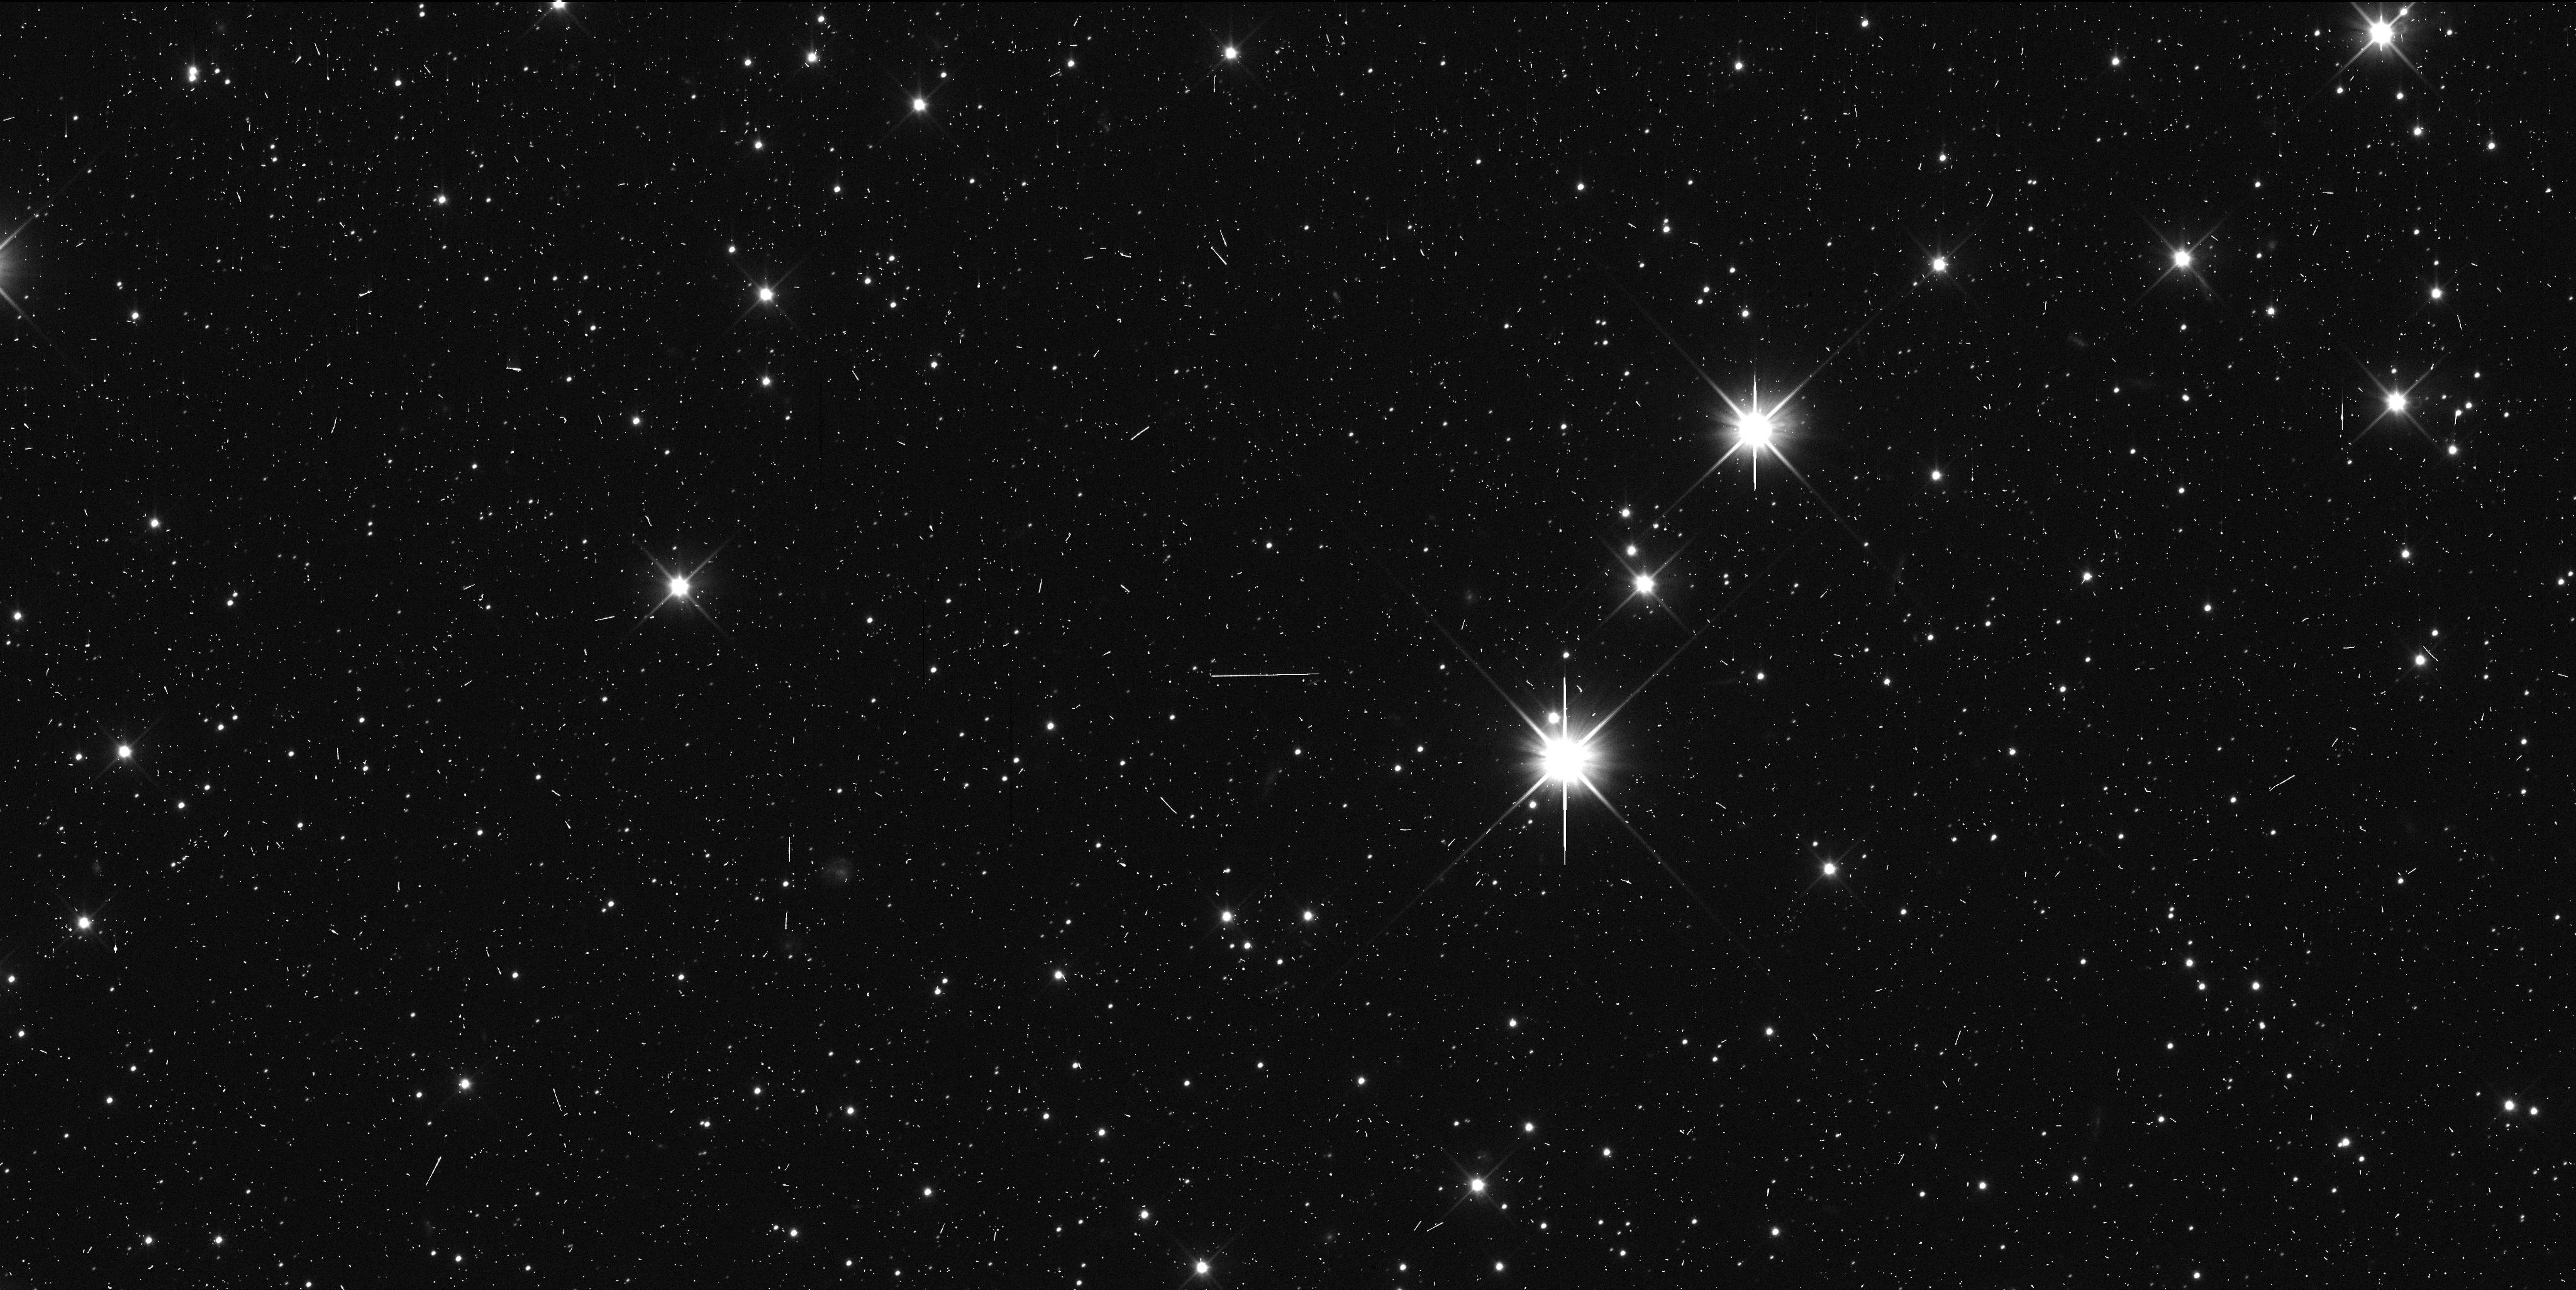
Target: 2014MU69-A. Instrument: WFC3/UVIS. Filter: F350LP. Exposure: 6 min. Observation ID: id5953h0q

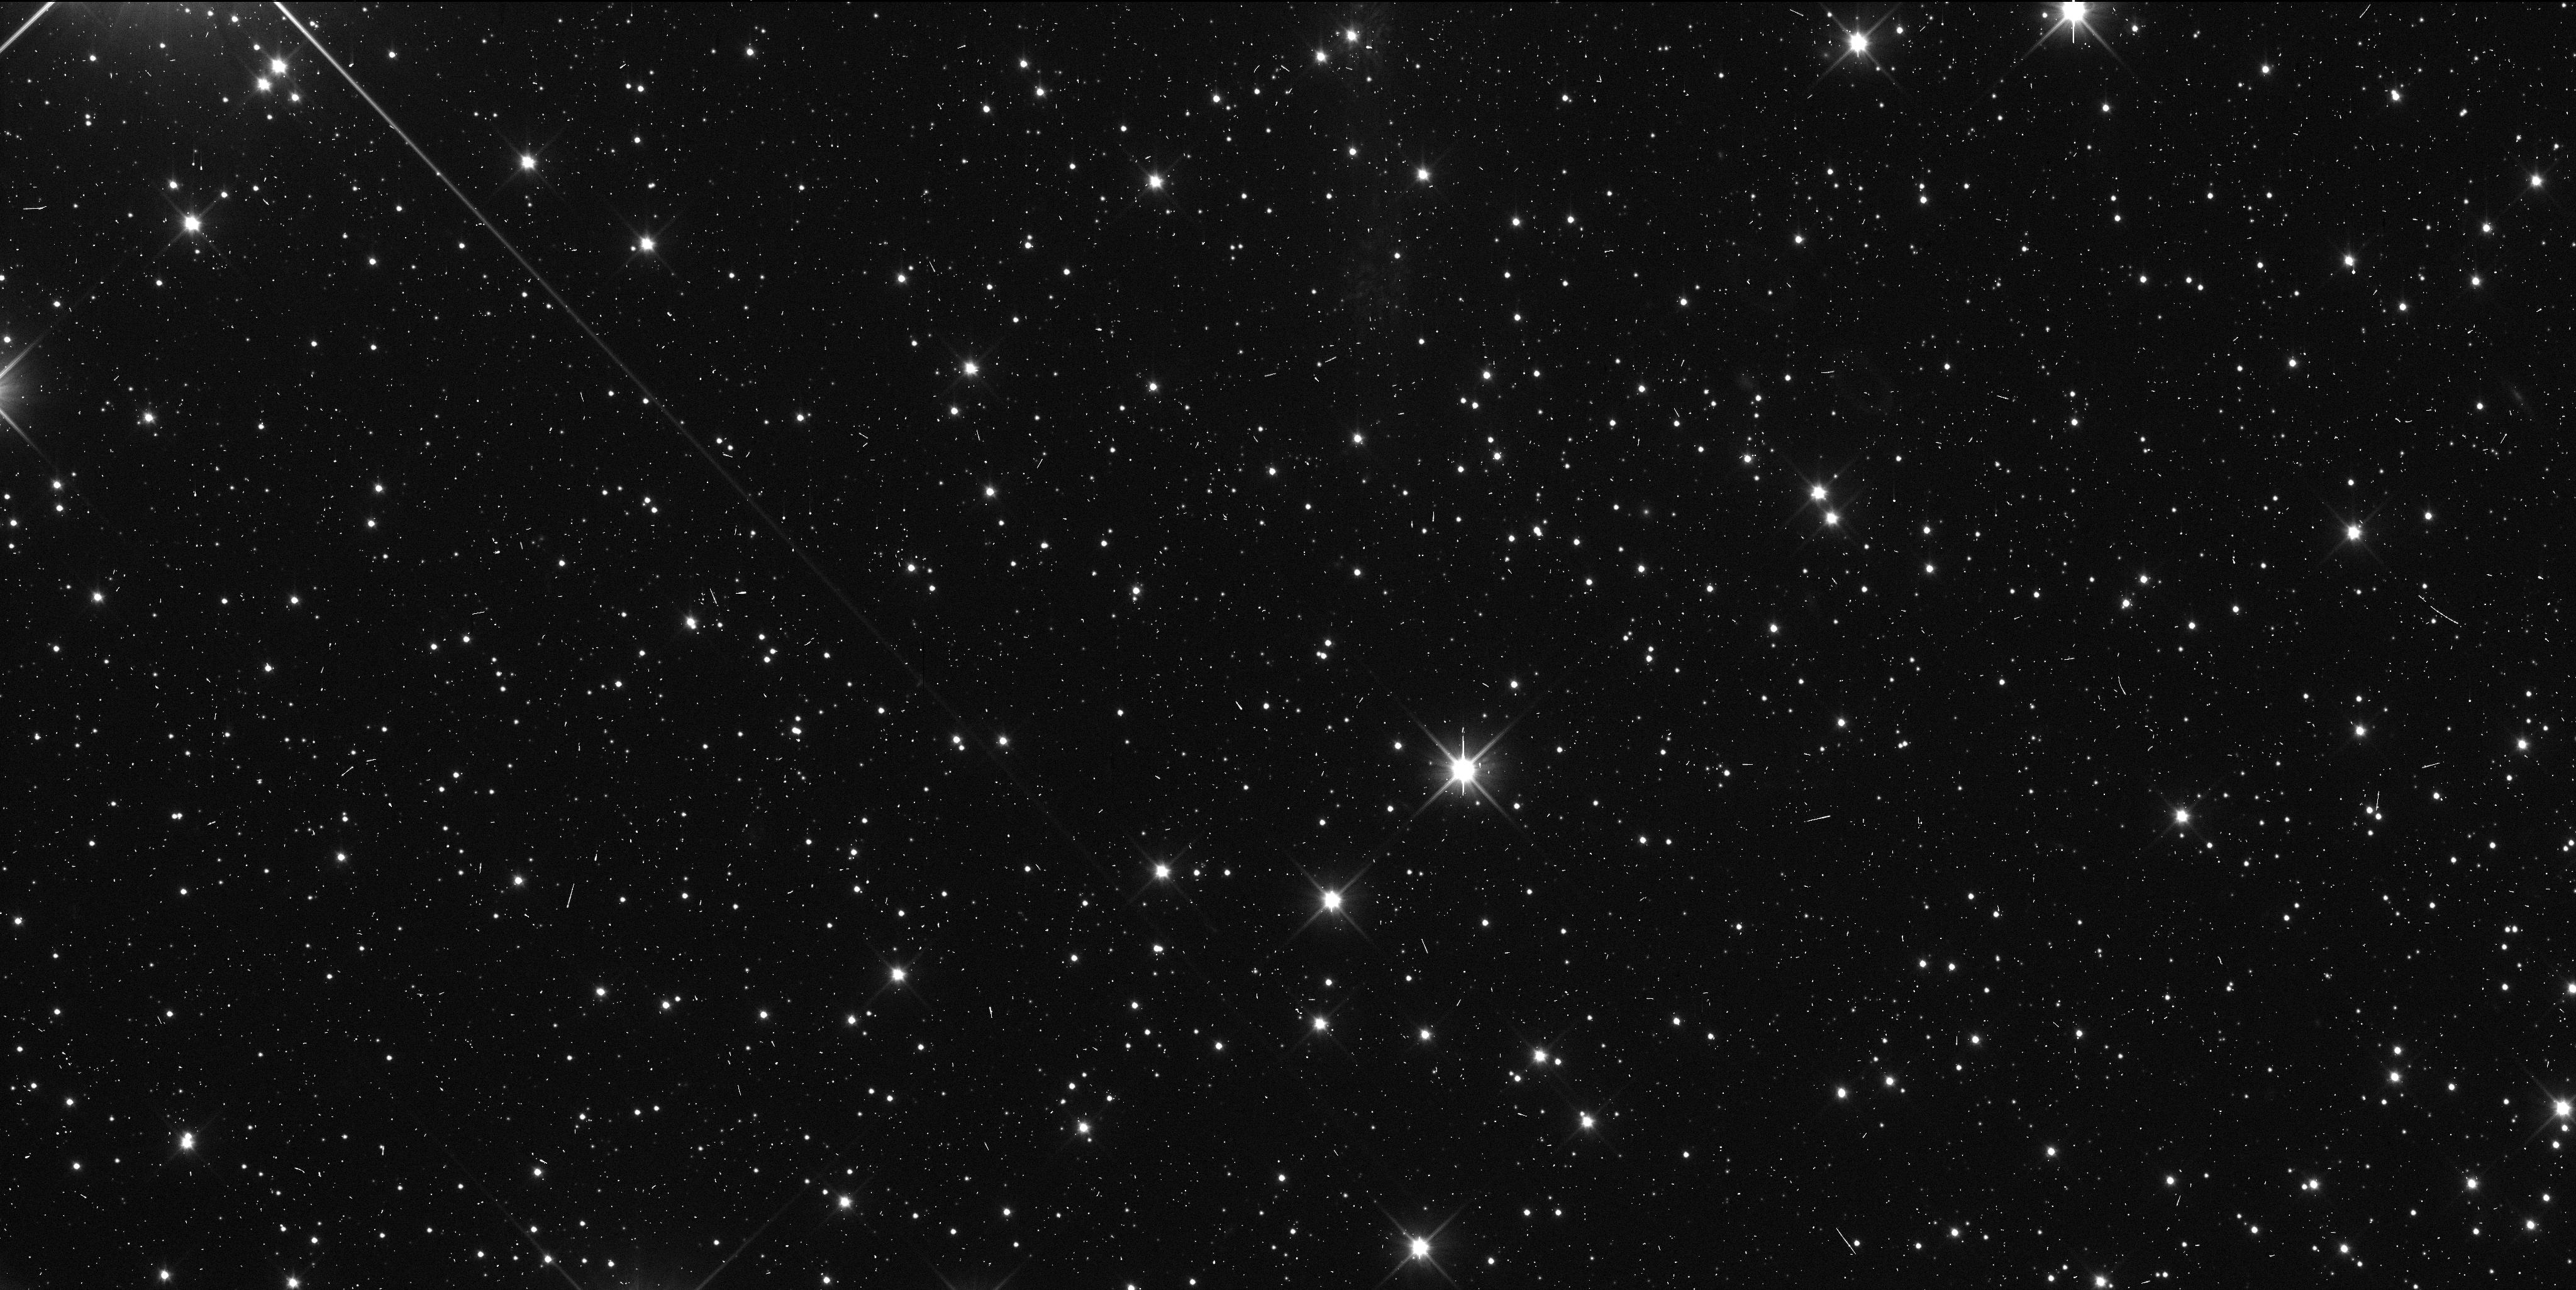
Target: 2014MU69. Instrument: WFC3/UVIS. Filter: F350LP. Exposure: 6 min. Observation ID: id5902a9q

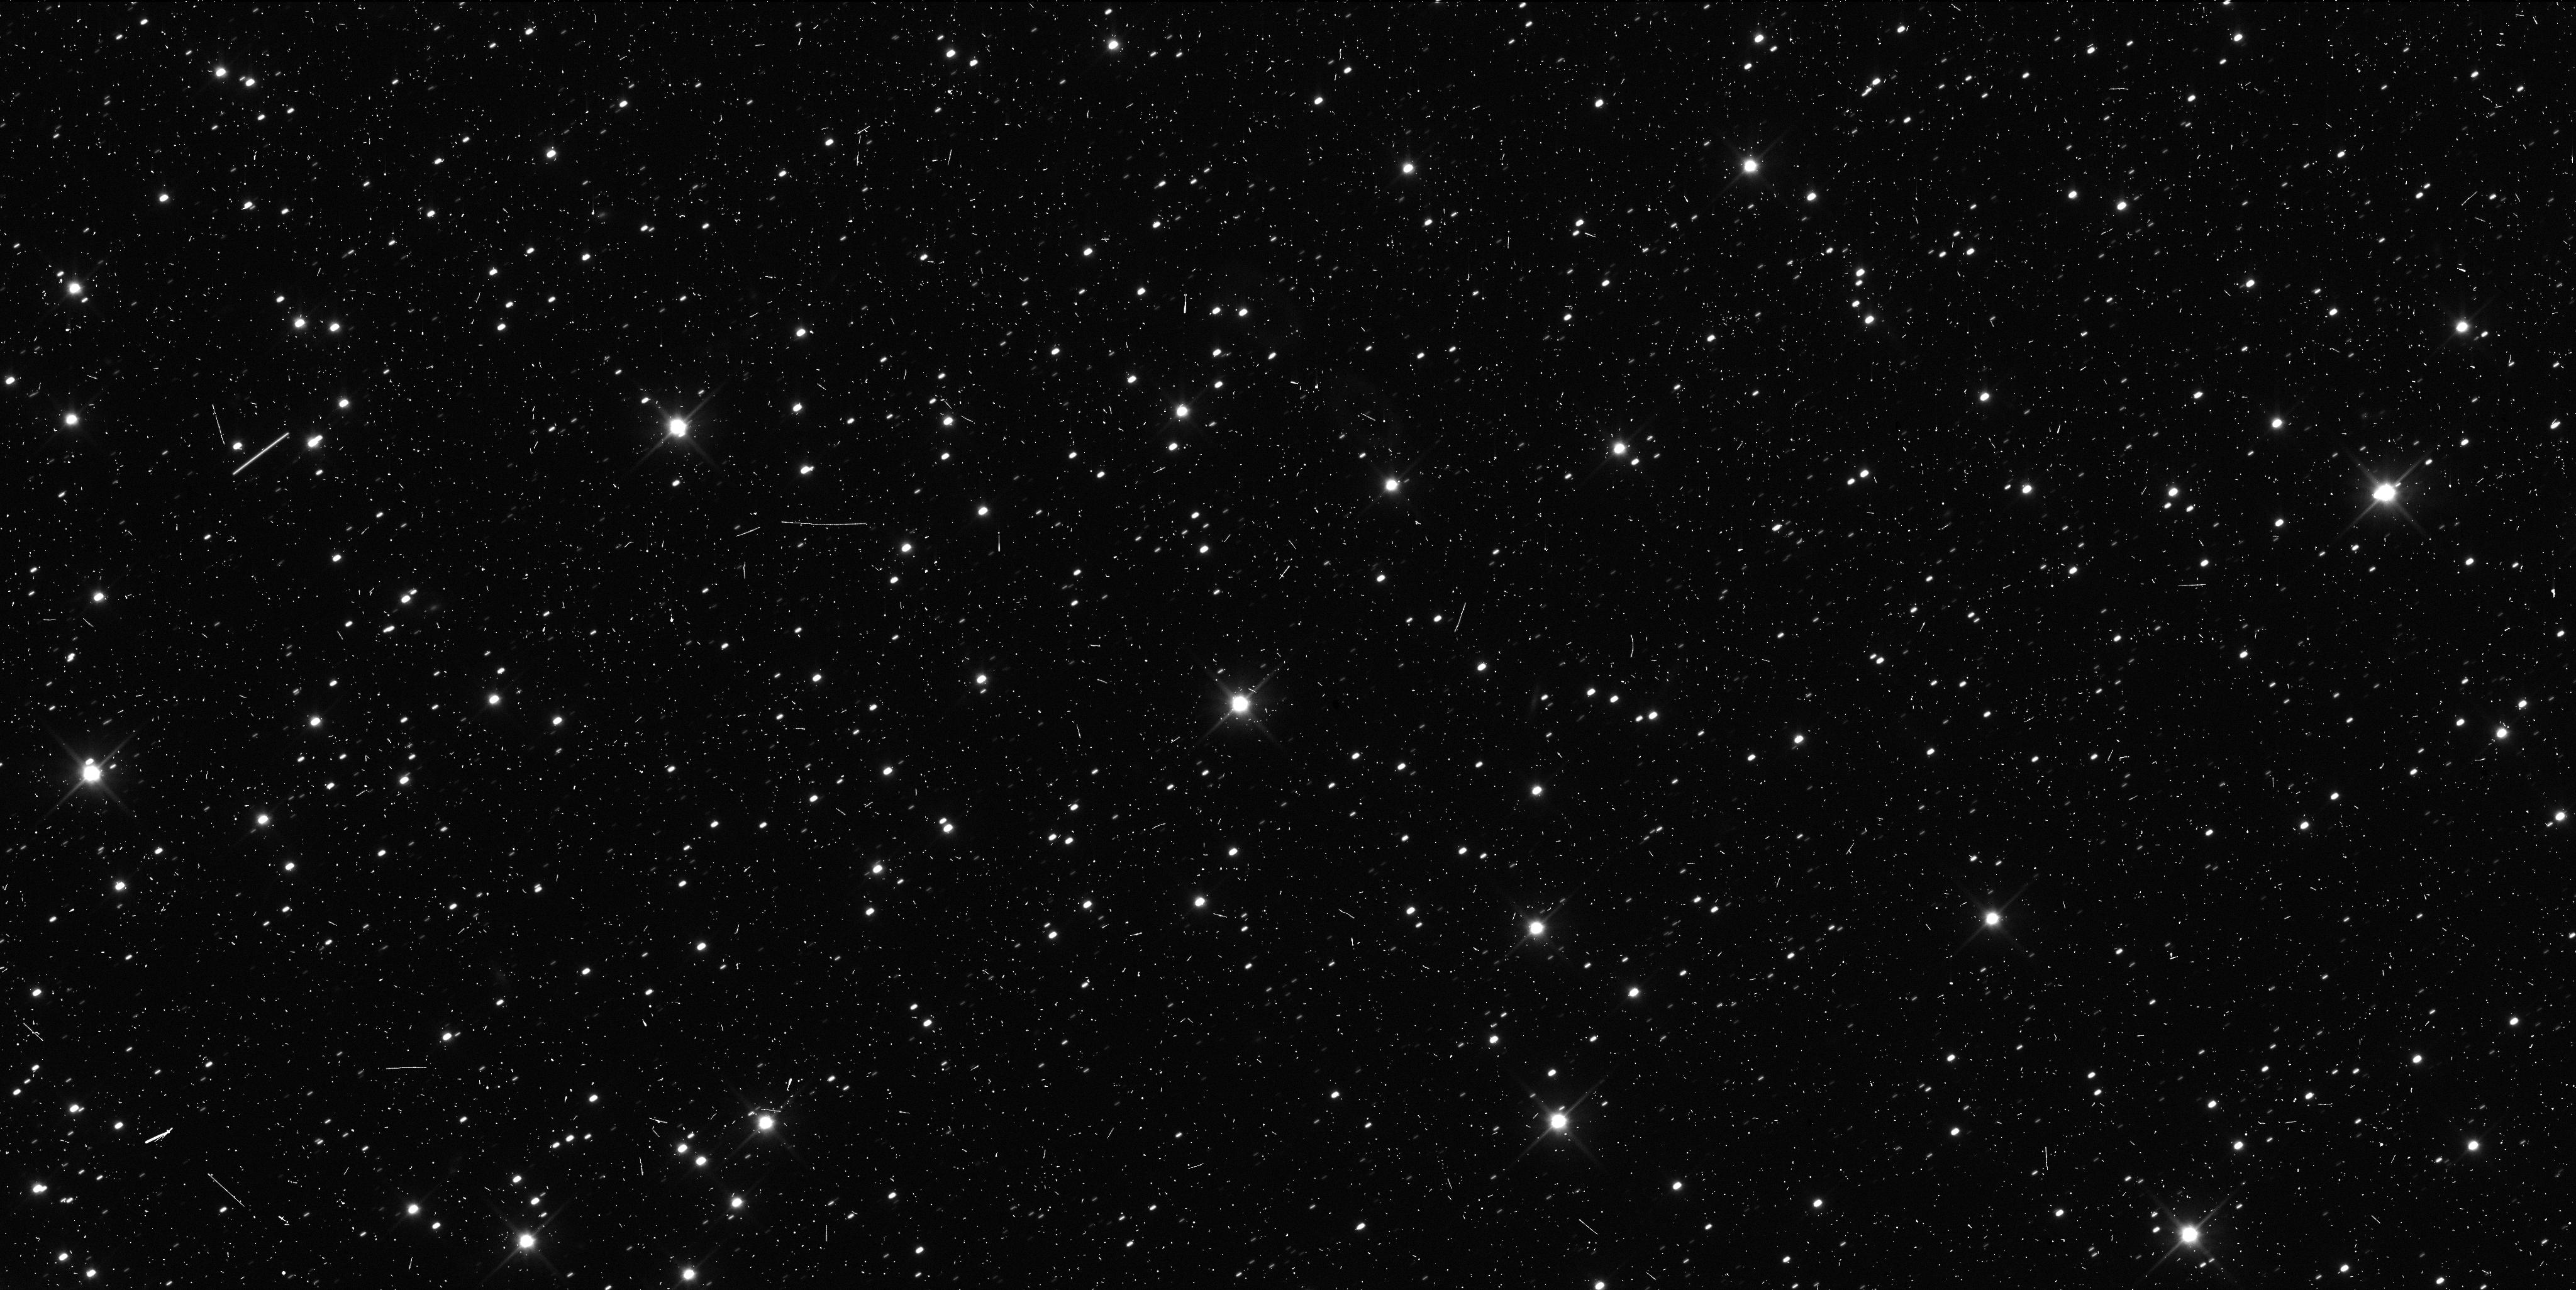
Target: 2014MU69. Instrument: WFC3/UVIS. Filter: F350LP. Exposure: 6 min. Observation ID: id5901etq

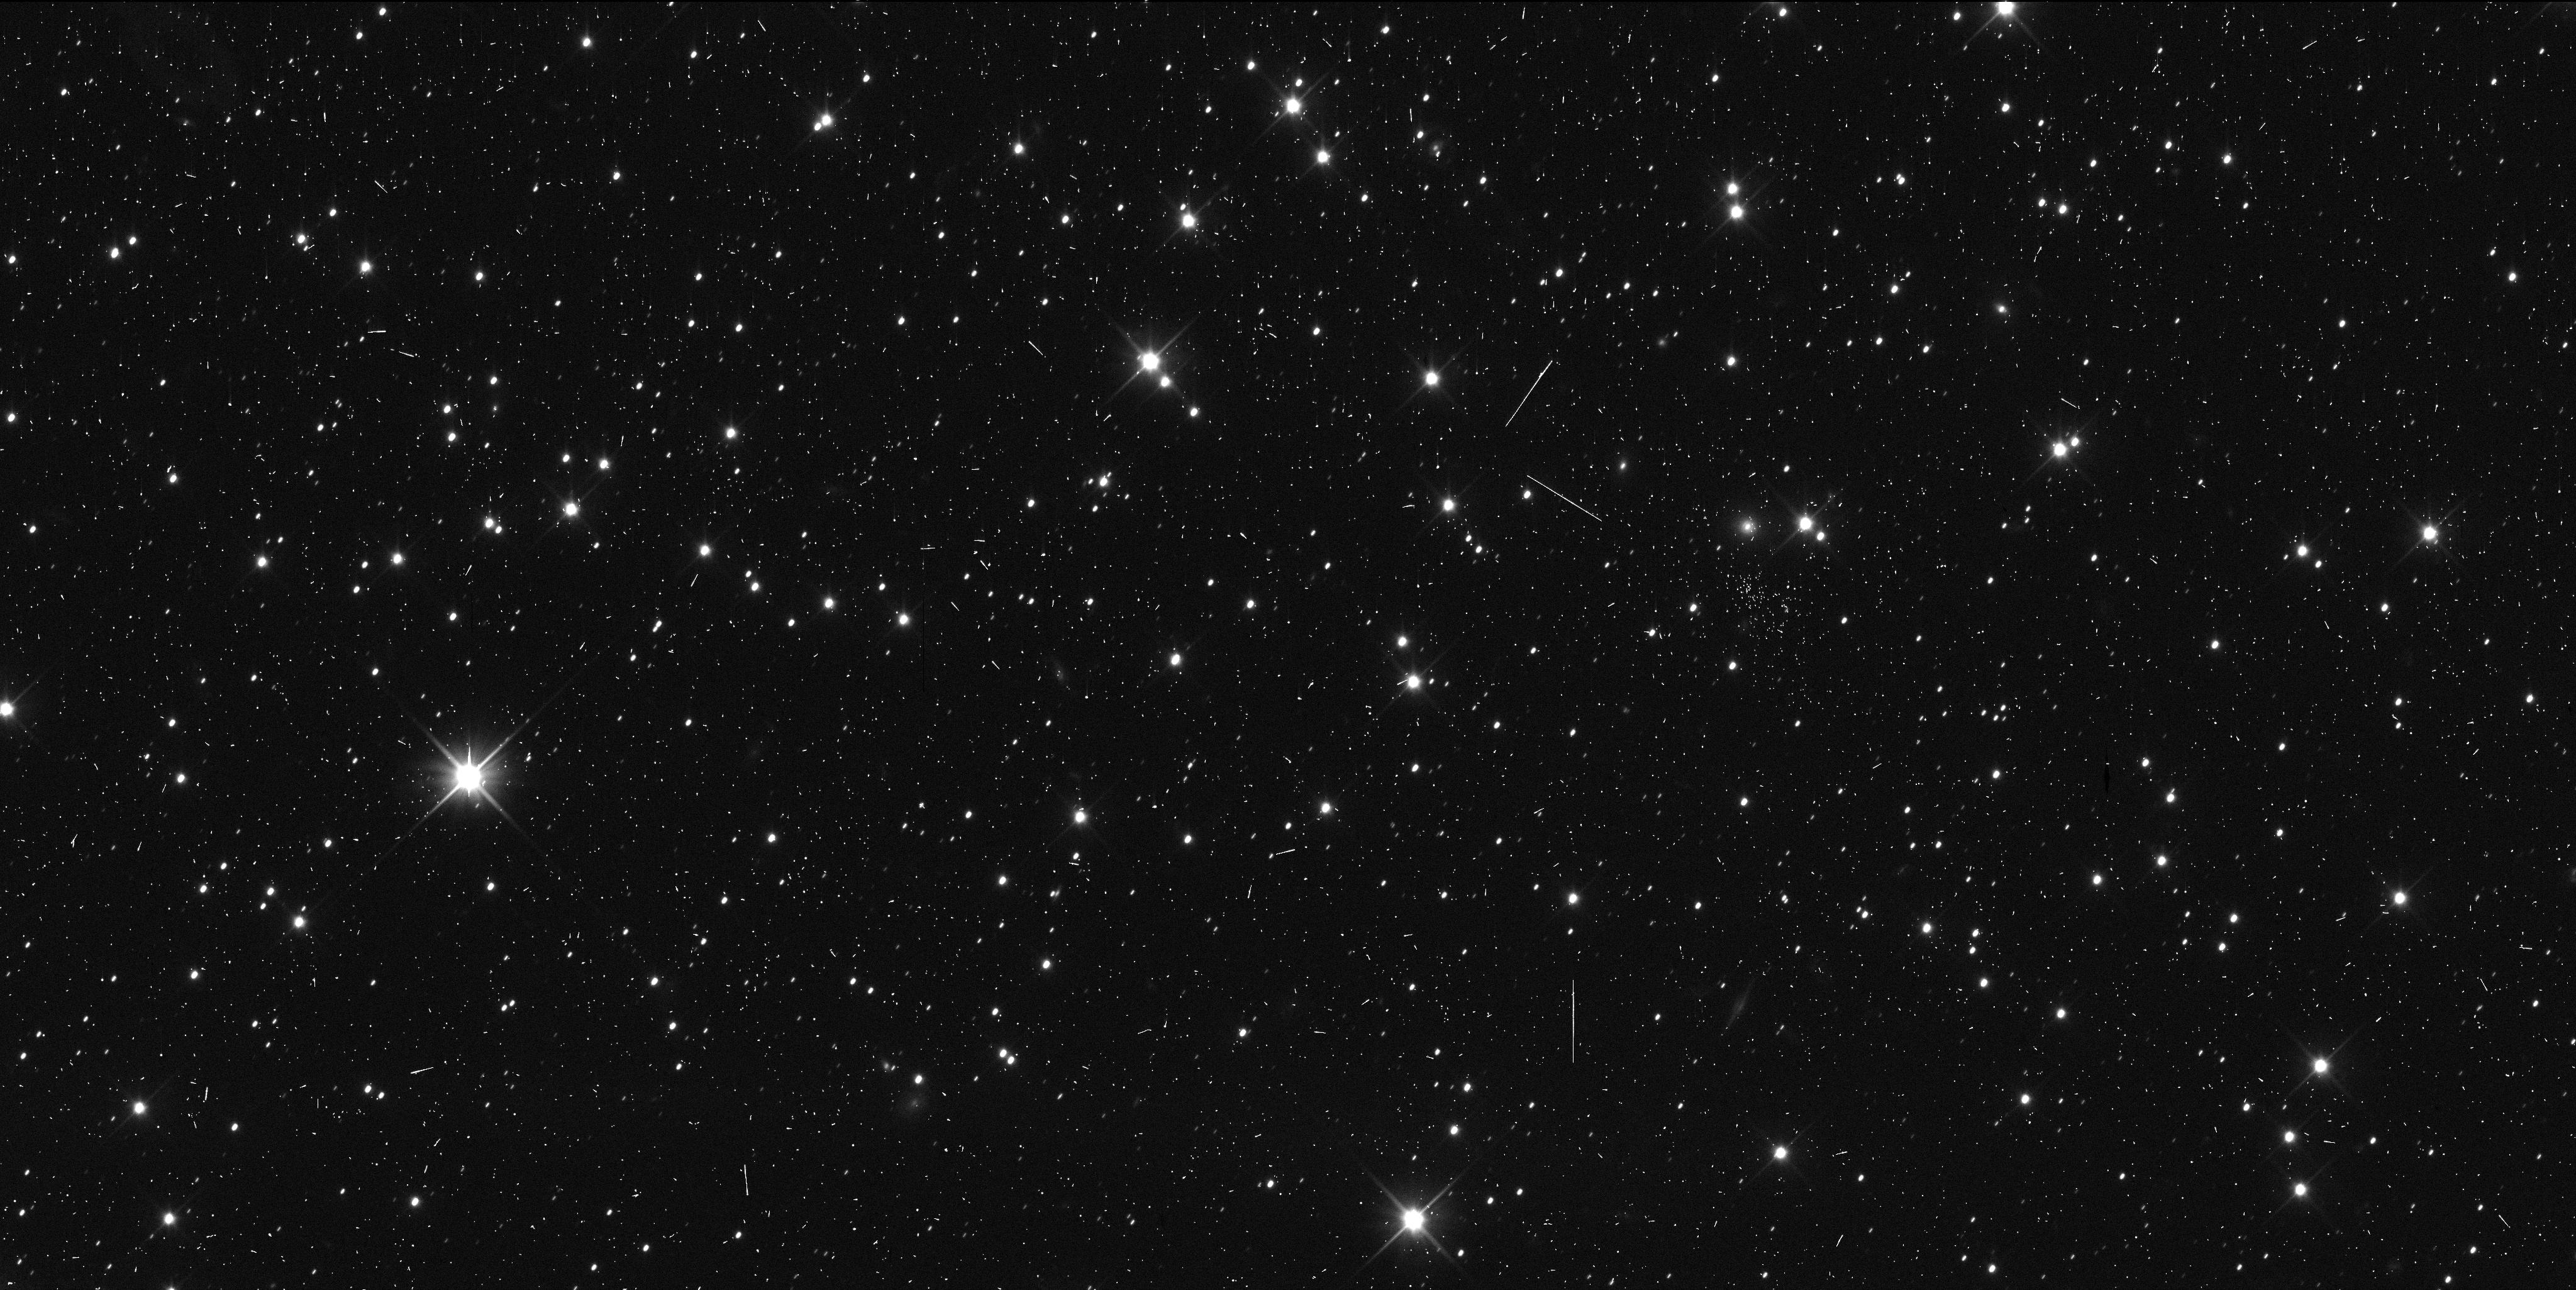
Target: 2014MU69-A. Instrument: WFC3/UVIS. Filter: F350LP. Exposure: 6 min. Observation ID: id5904wmq

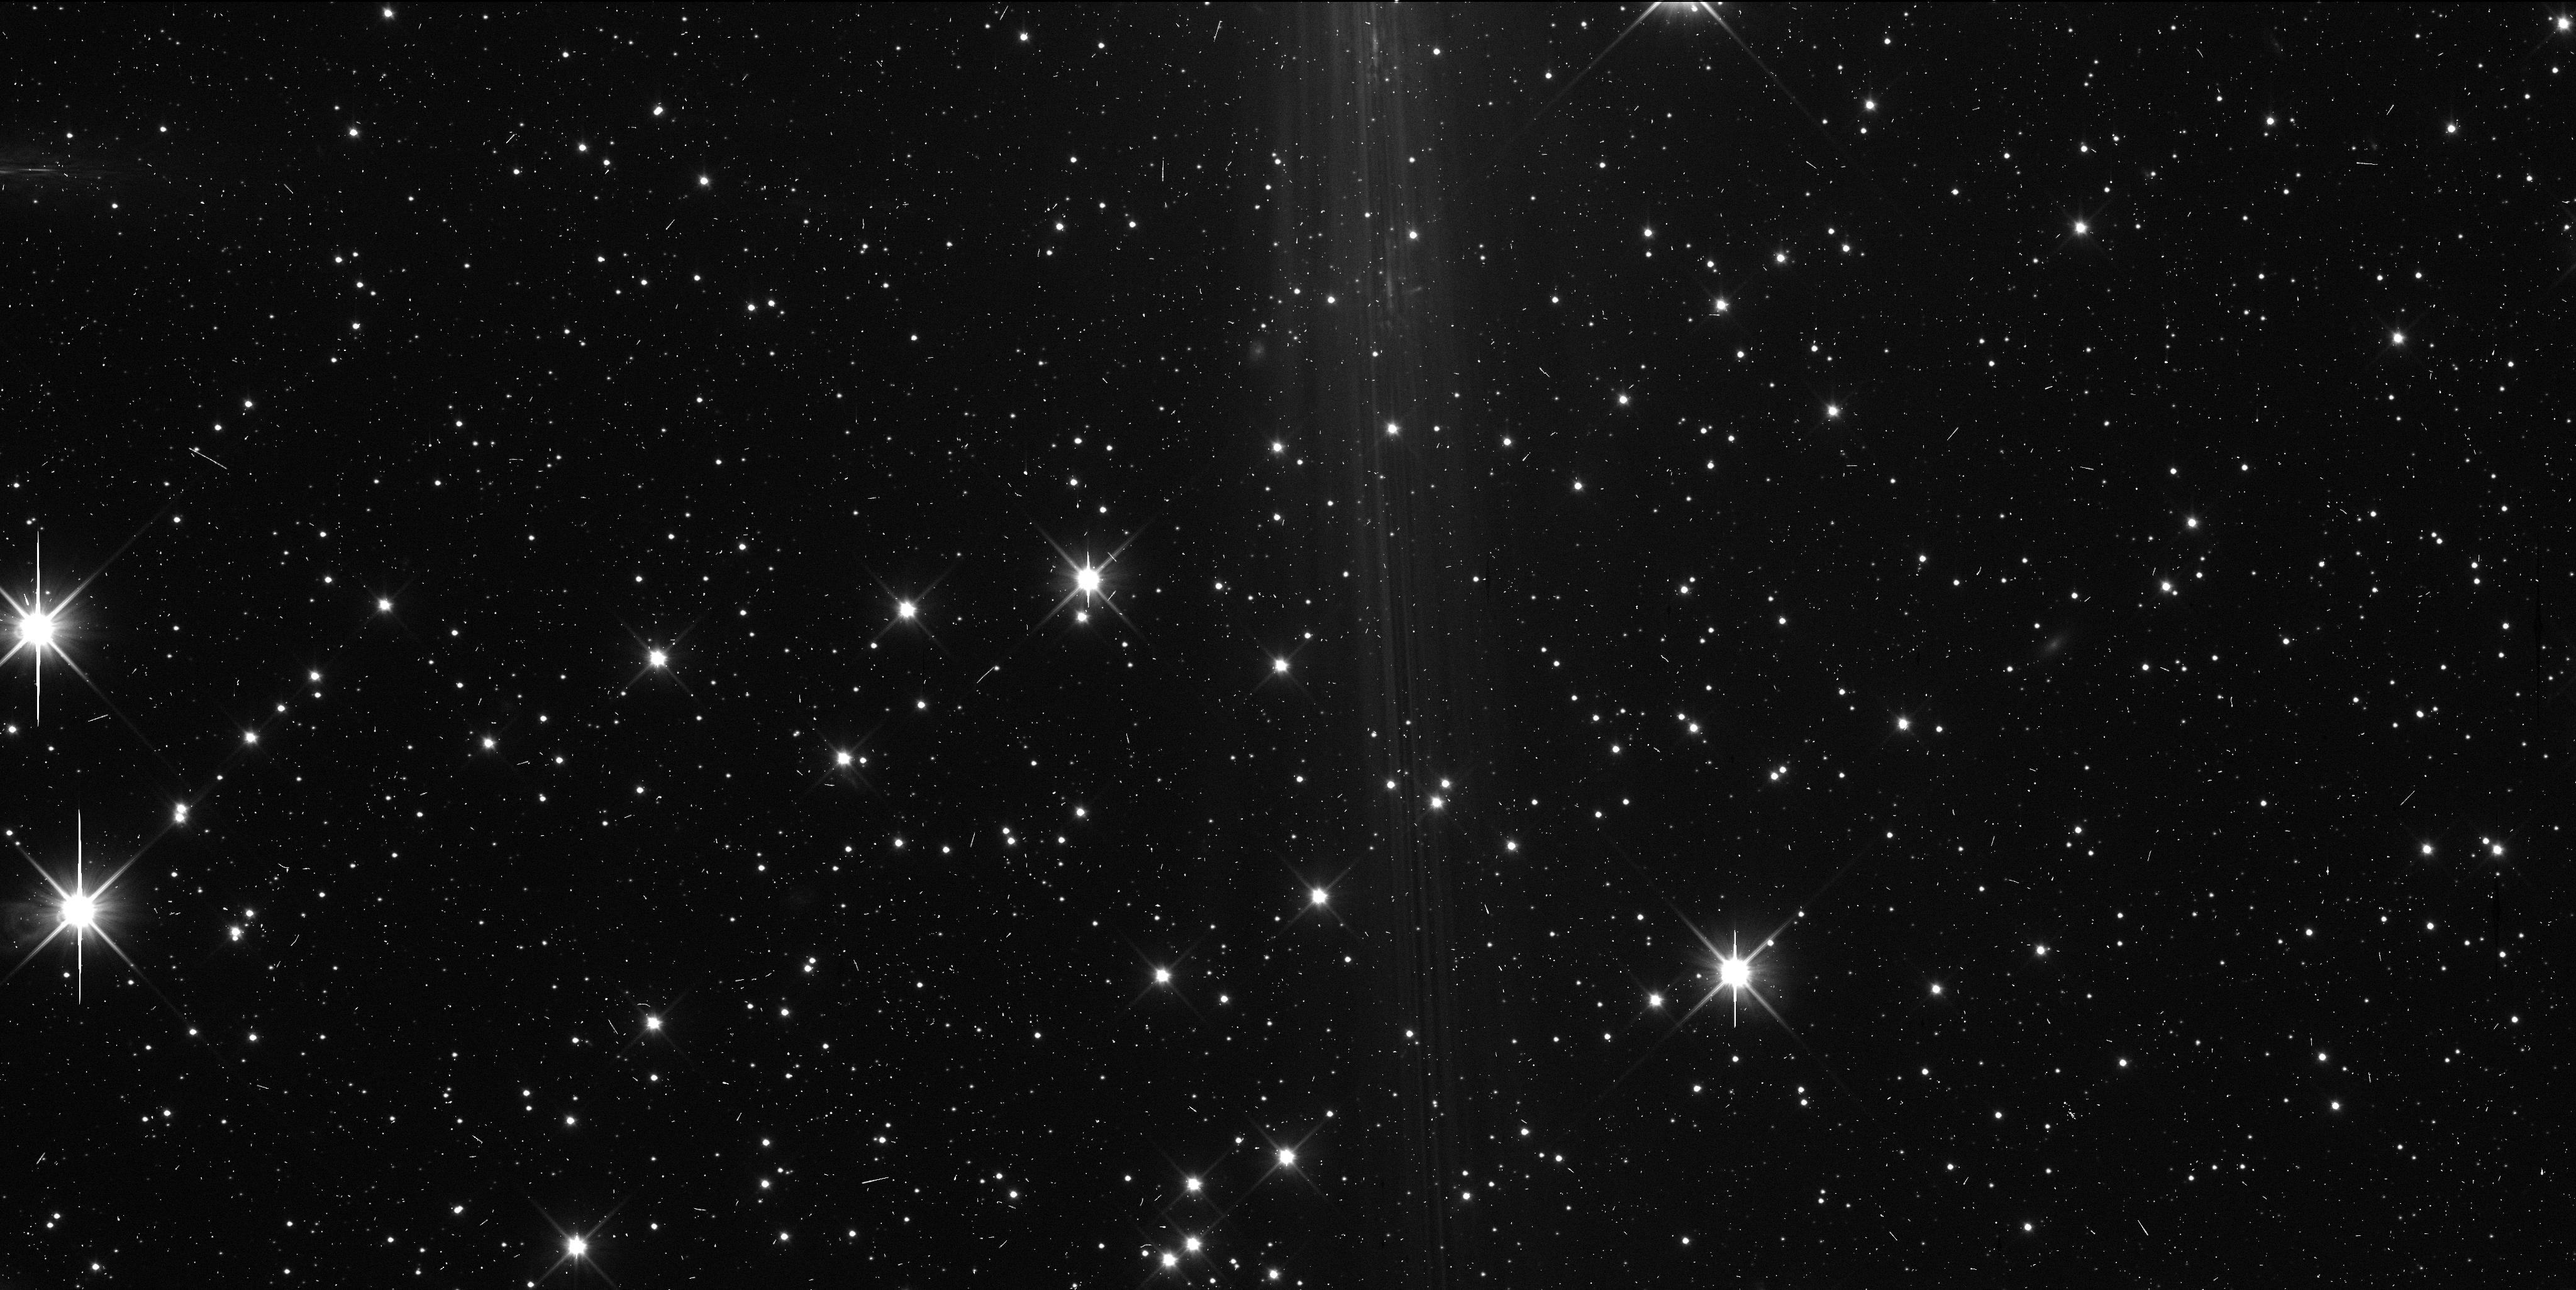
Target: 2014MU69. Instrument: WFC3/UVIS. Filter: F350LP. Exposure: 6 min. Observation ID: id5905buq

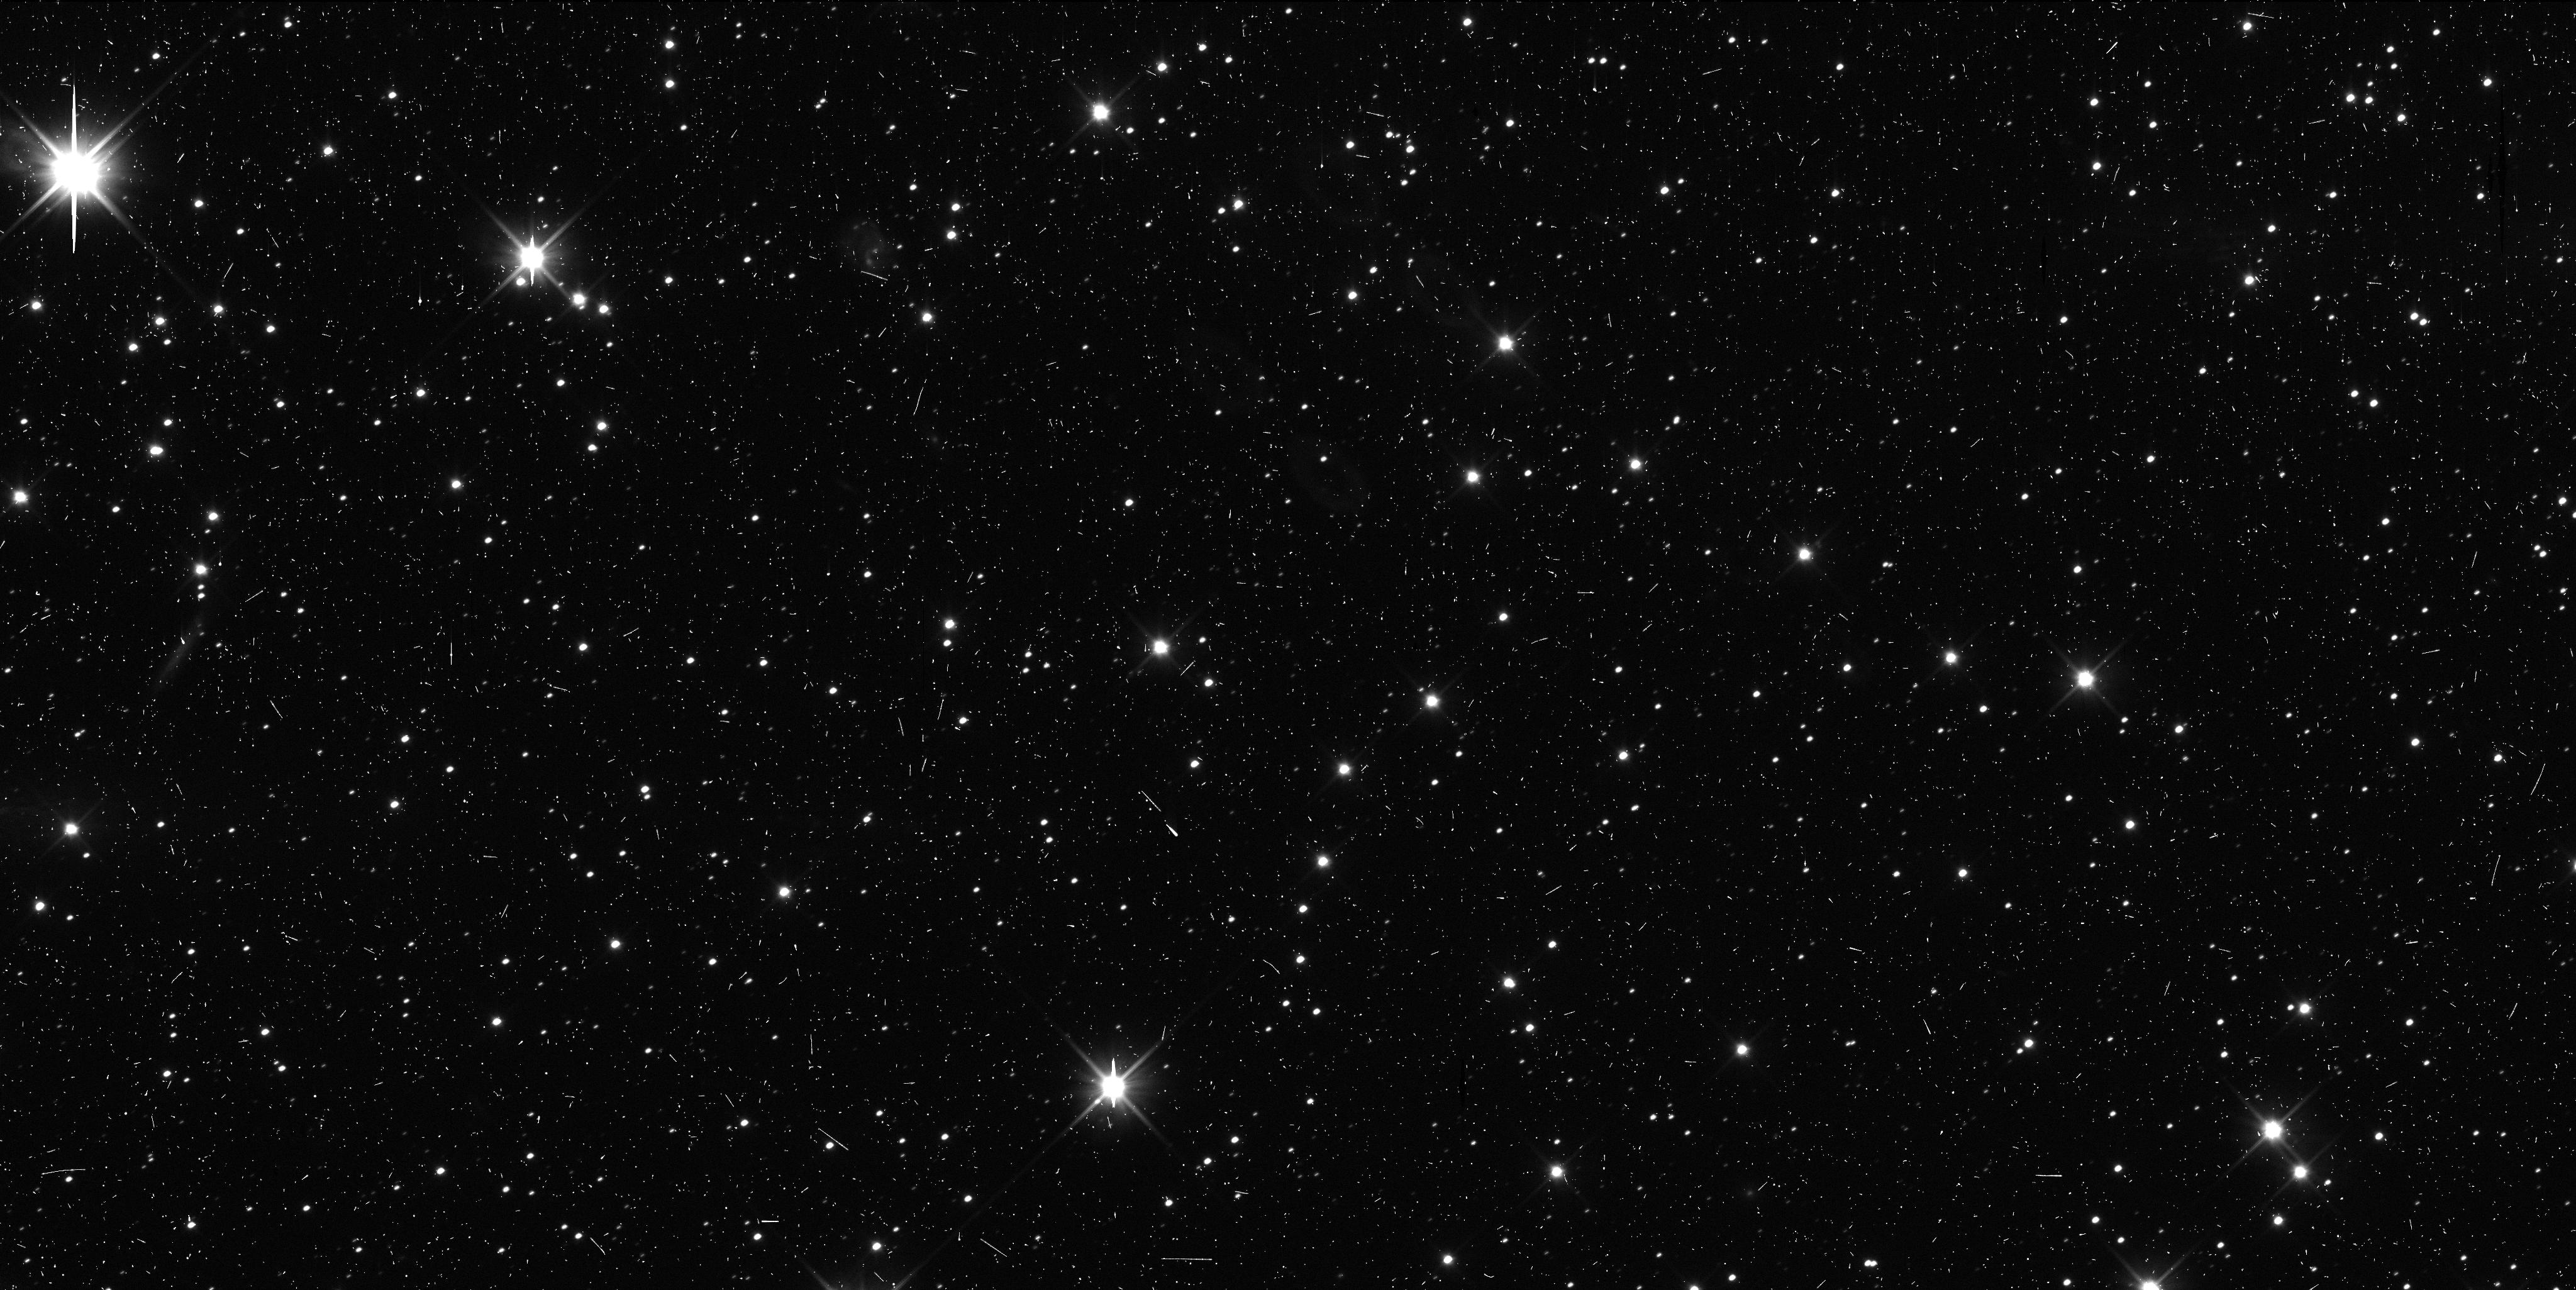
Target: 2014MU69-A. Instrument: WFC3/UVIS. Filter: F350LP. Exposure: 6 min. Observation ID: id5906kaq

Astrometry of 2014MU69 for New Horizons encounter (PI: Buie, Marc W.)

We propose 12 orbits of time to make high-precision astrometric measurments of the New Horizons extended mission target, 2014MU69. These observations are in direct support of the navigation of New Horizons leading up to its encounter in Jan 2019. These visits represent an optimized plan for improved orbit estimates that will complete as the target becomes directly observable by New Horizons. This astrometry is a key element leading up to a close investigation of a Cold-Classical Kuiper Belt Object, one of the most primitive members of our solar system.